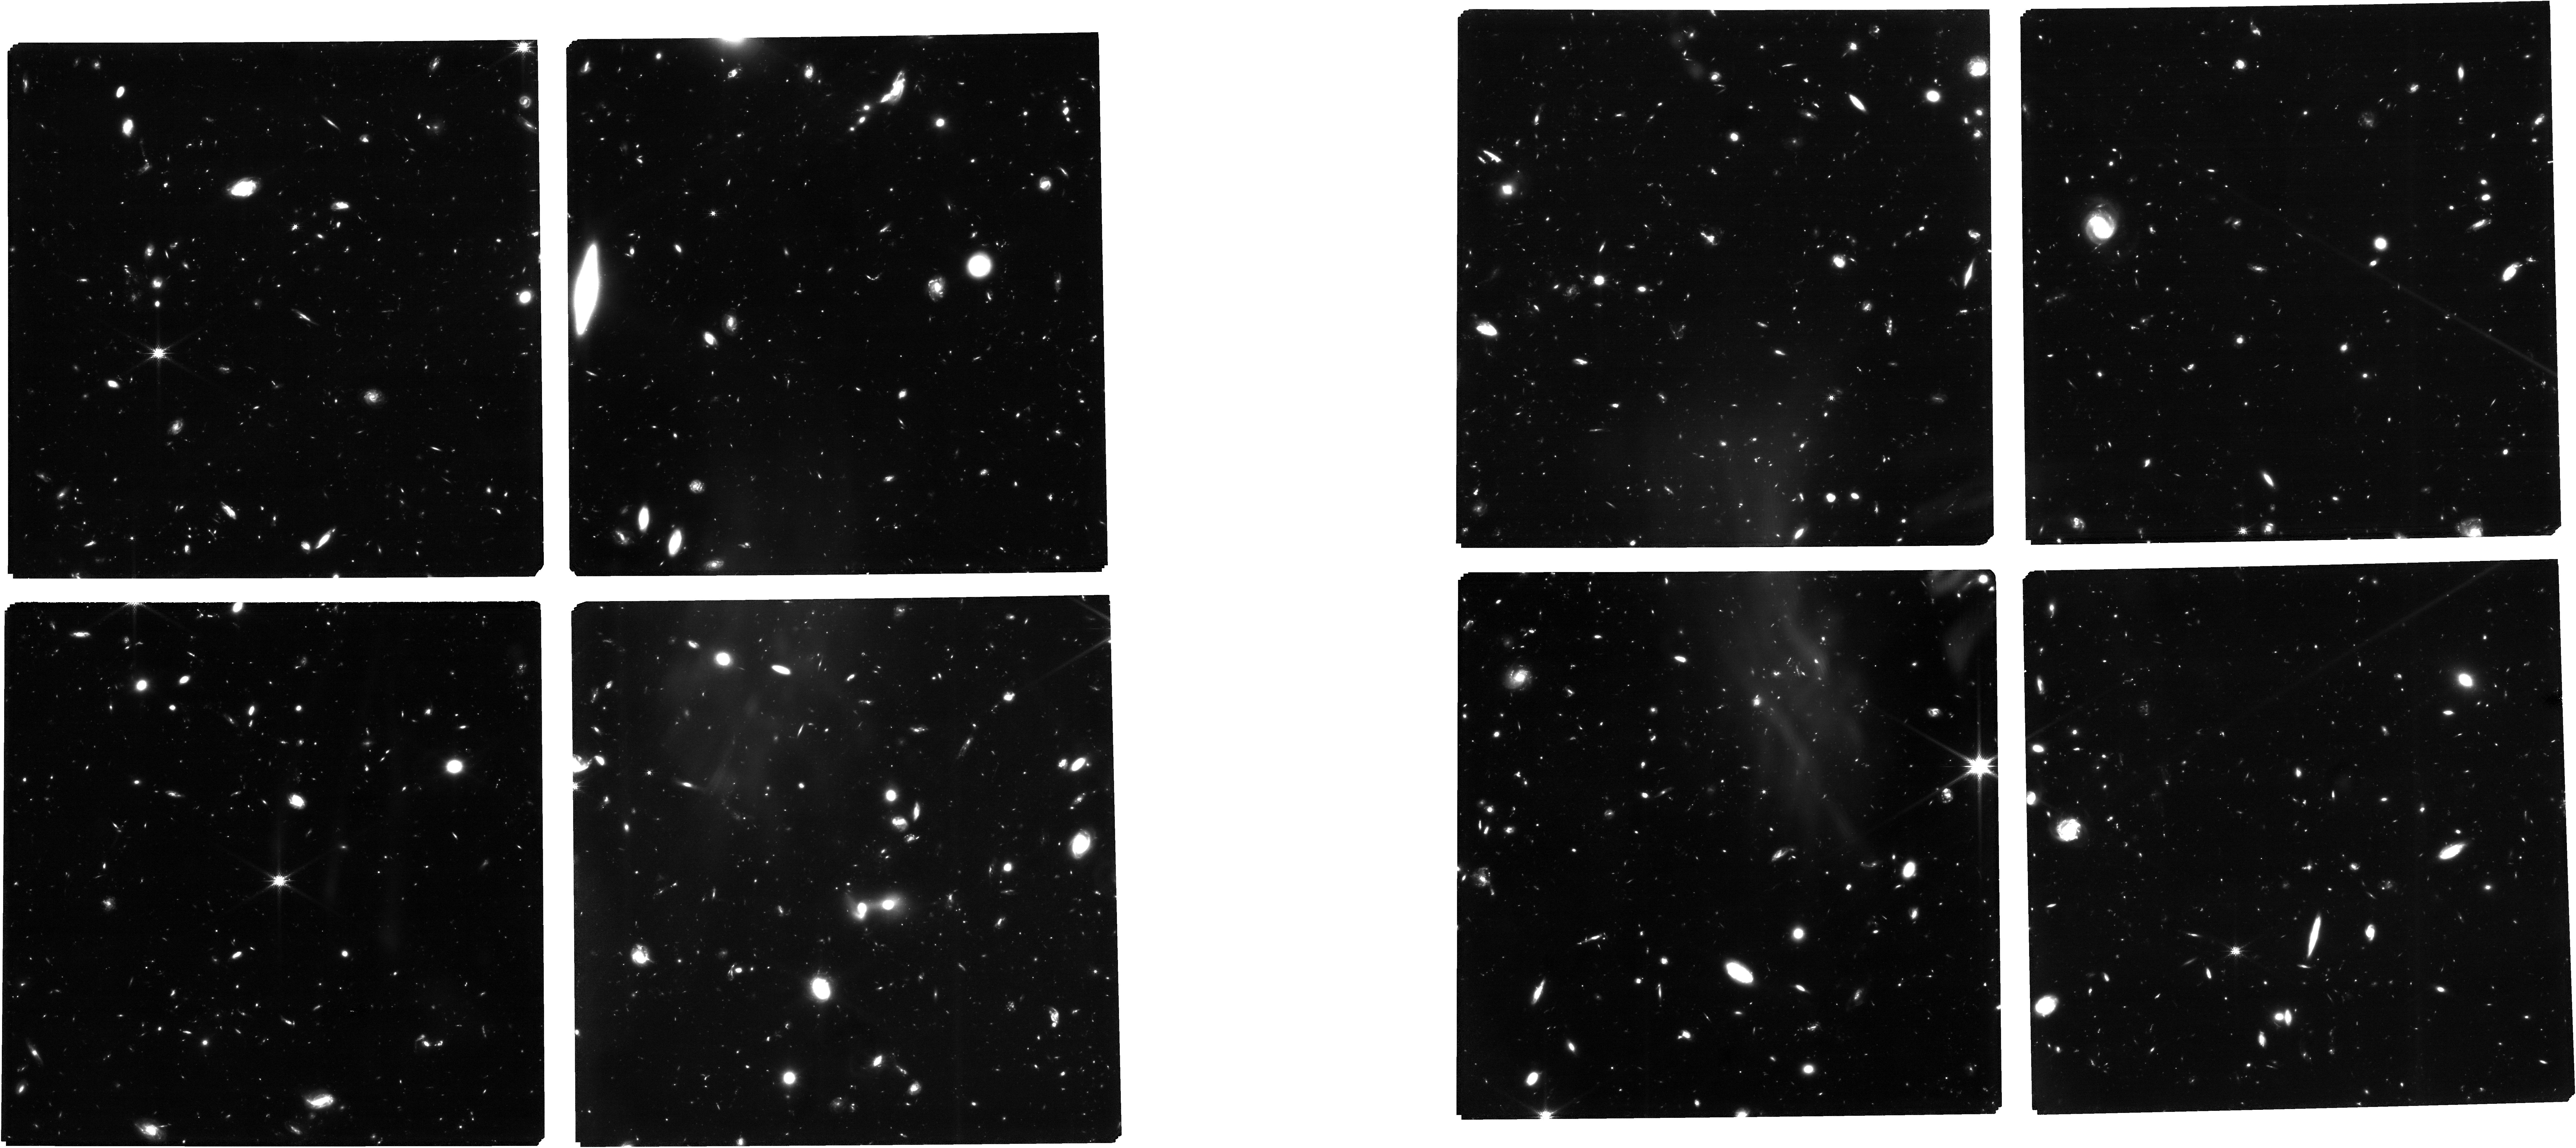
Target: DEEP-HST-V1-CLEAN. Instrument: NIRCAM. Filter: F150W. Exposure: 13.7 h. Observation ID: jw01210-o001_t002_nircam_clear-f150w

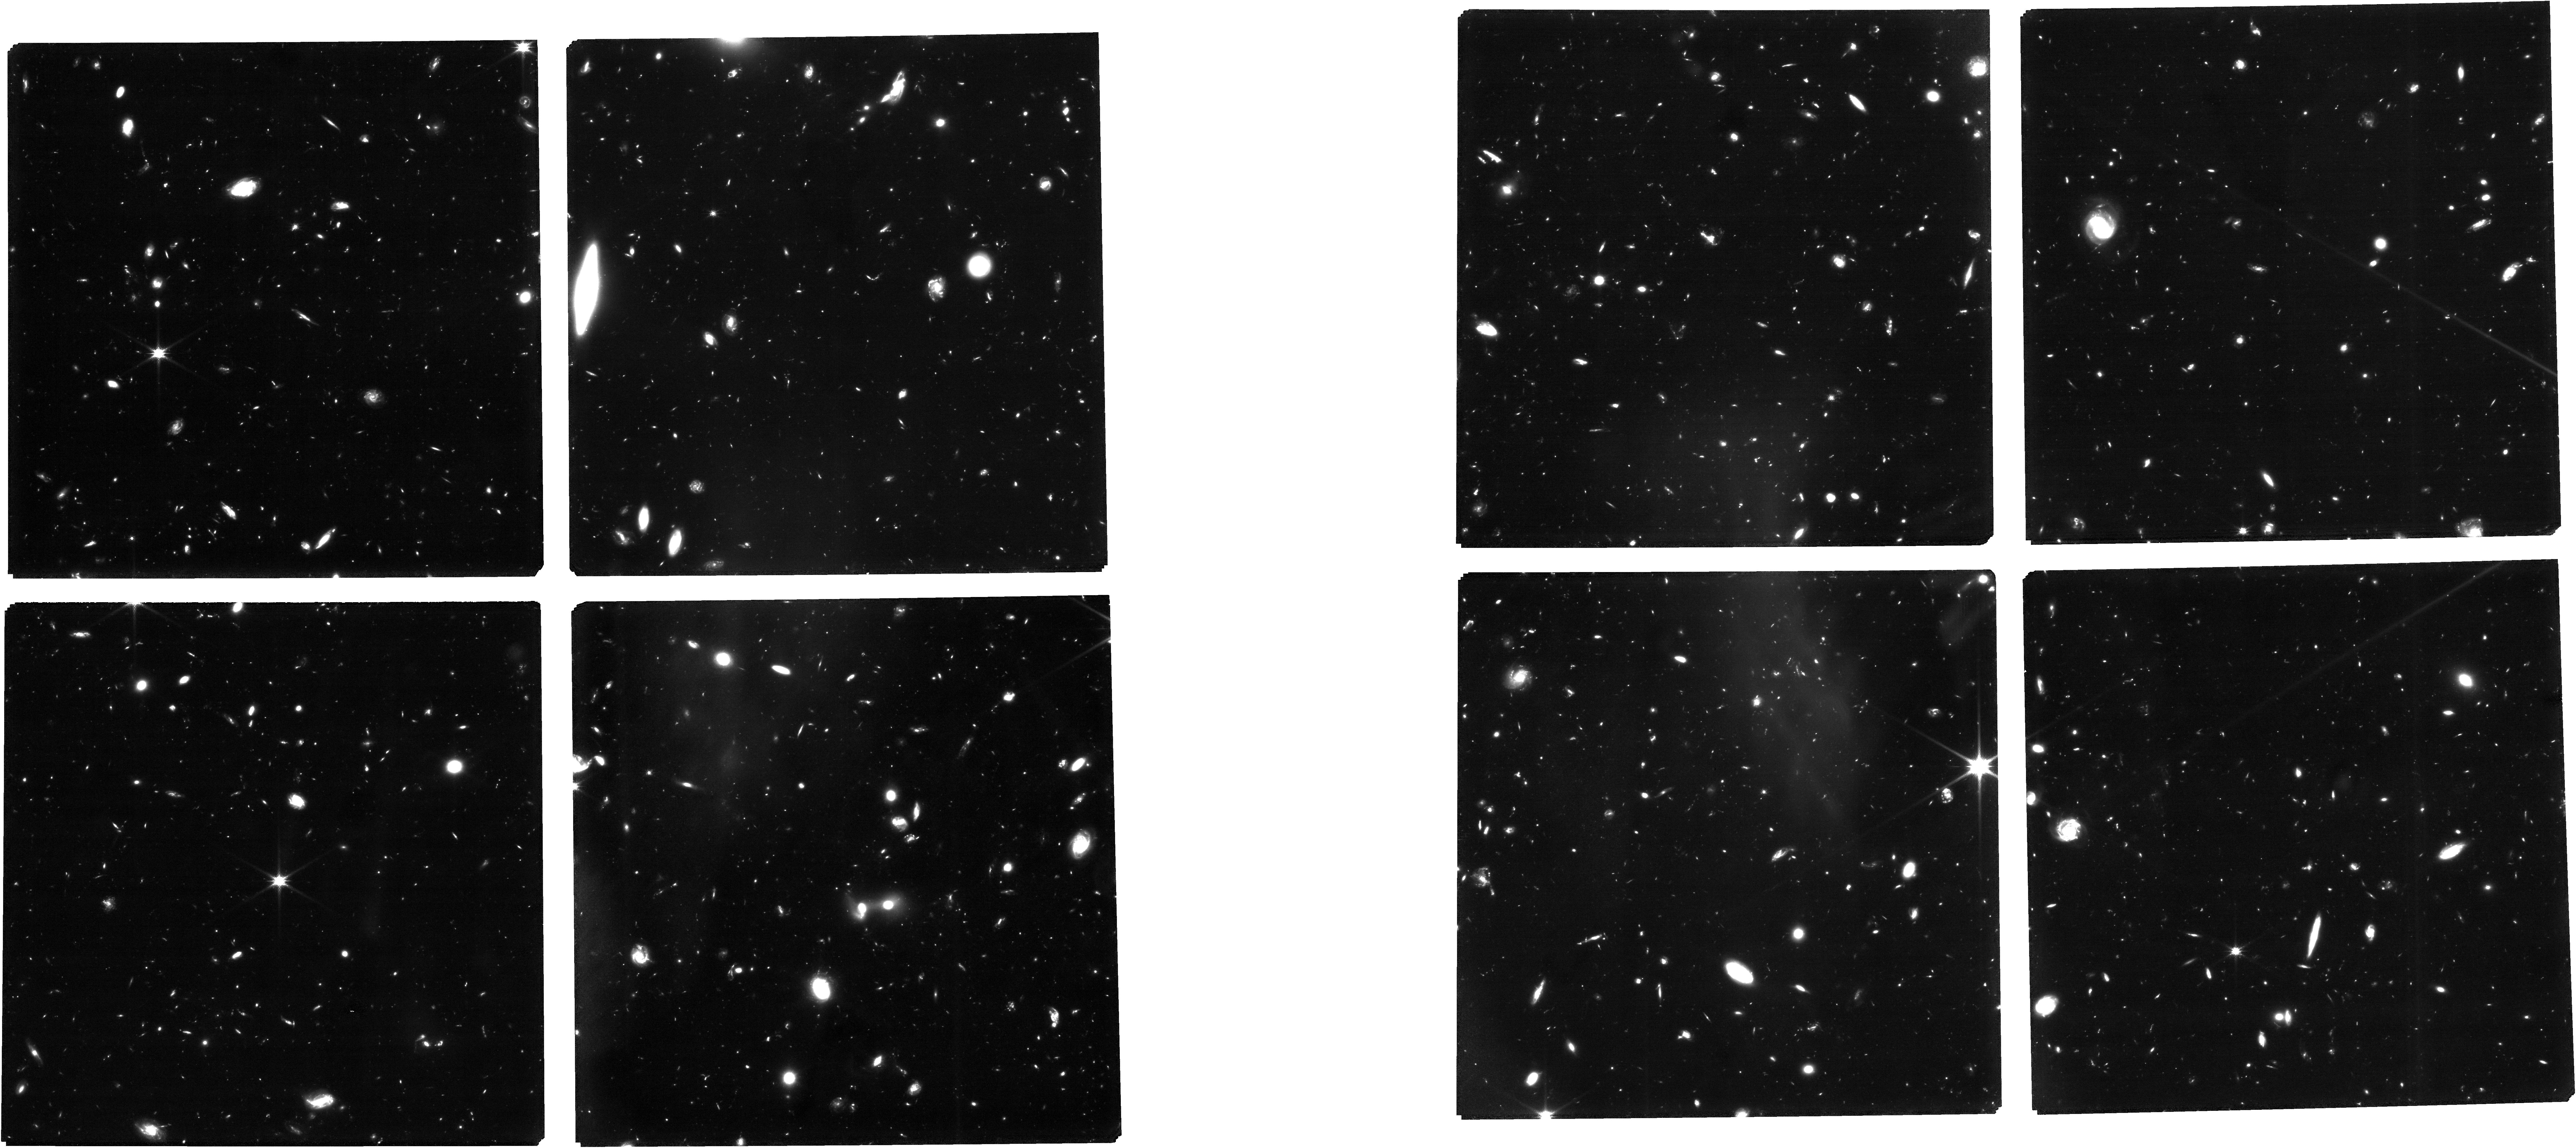
Target: DEEP-HST-V1-CLEAN. Instrument: NIRCAM. Filter: F115W. Exposure: 18.3 h. Observation ID: jw01210-o001_t002_nircam_clear-f115w

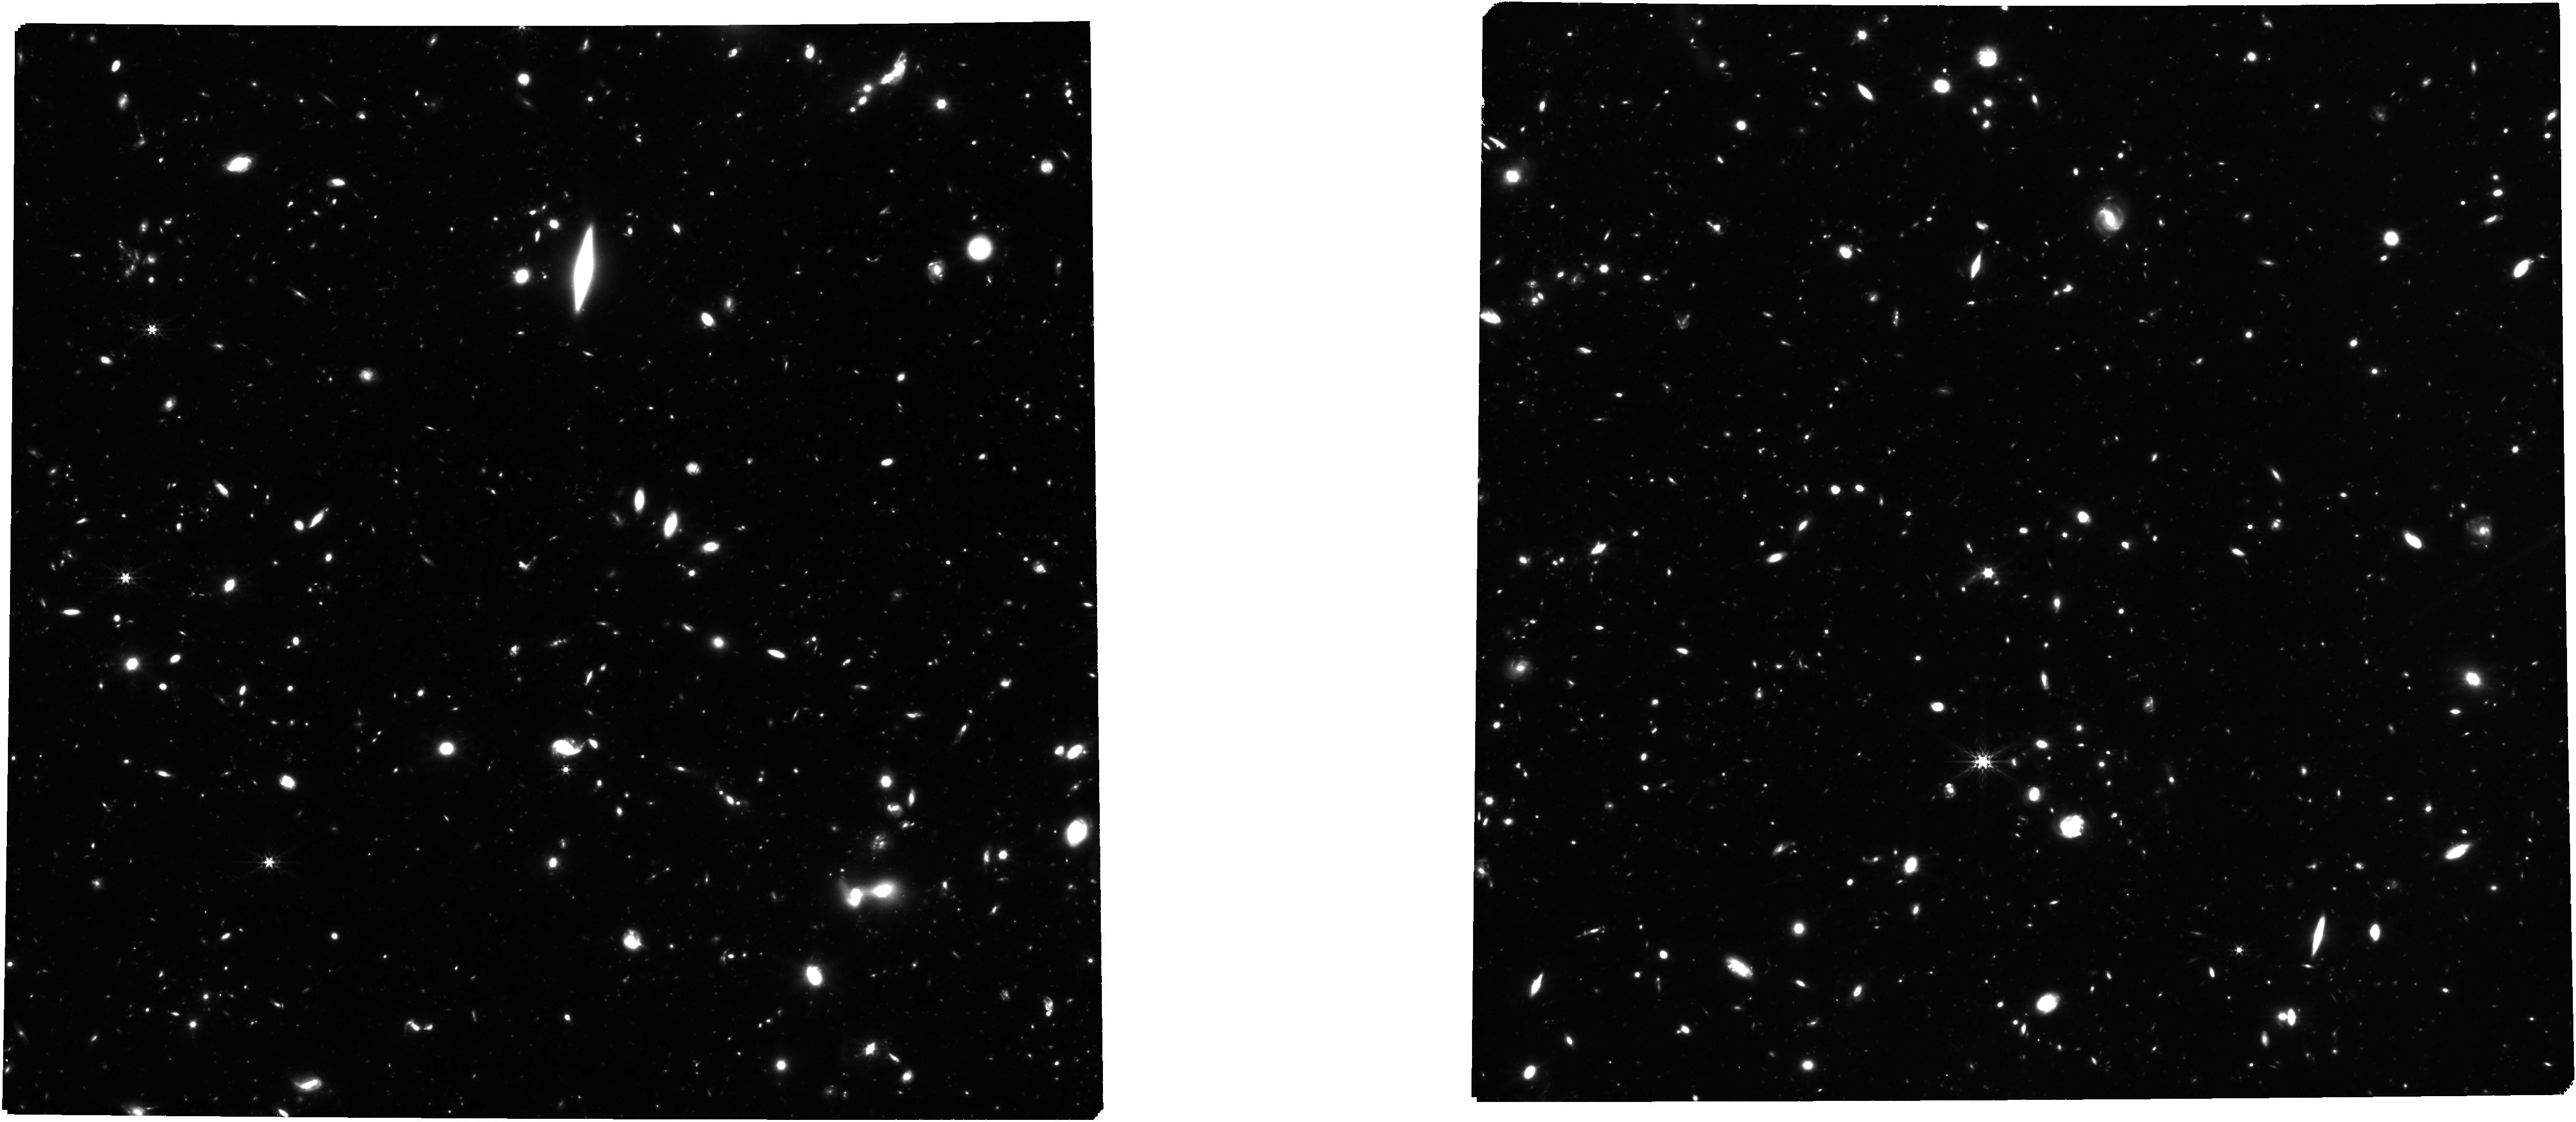
Target: DEEP-HST-V1-CLEAN. Instrument: NIRCAM. Filter: F356W. Exposure: 9.2 h. Observation ID: jw01210-o001_t002_nircam_clear-f356w

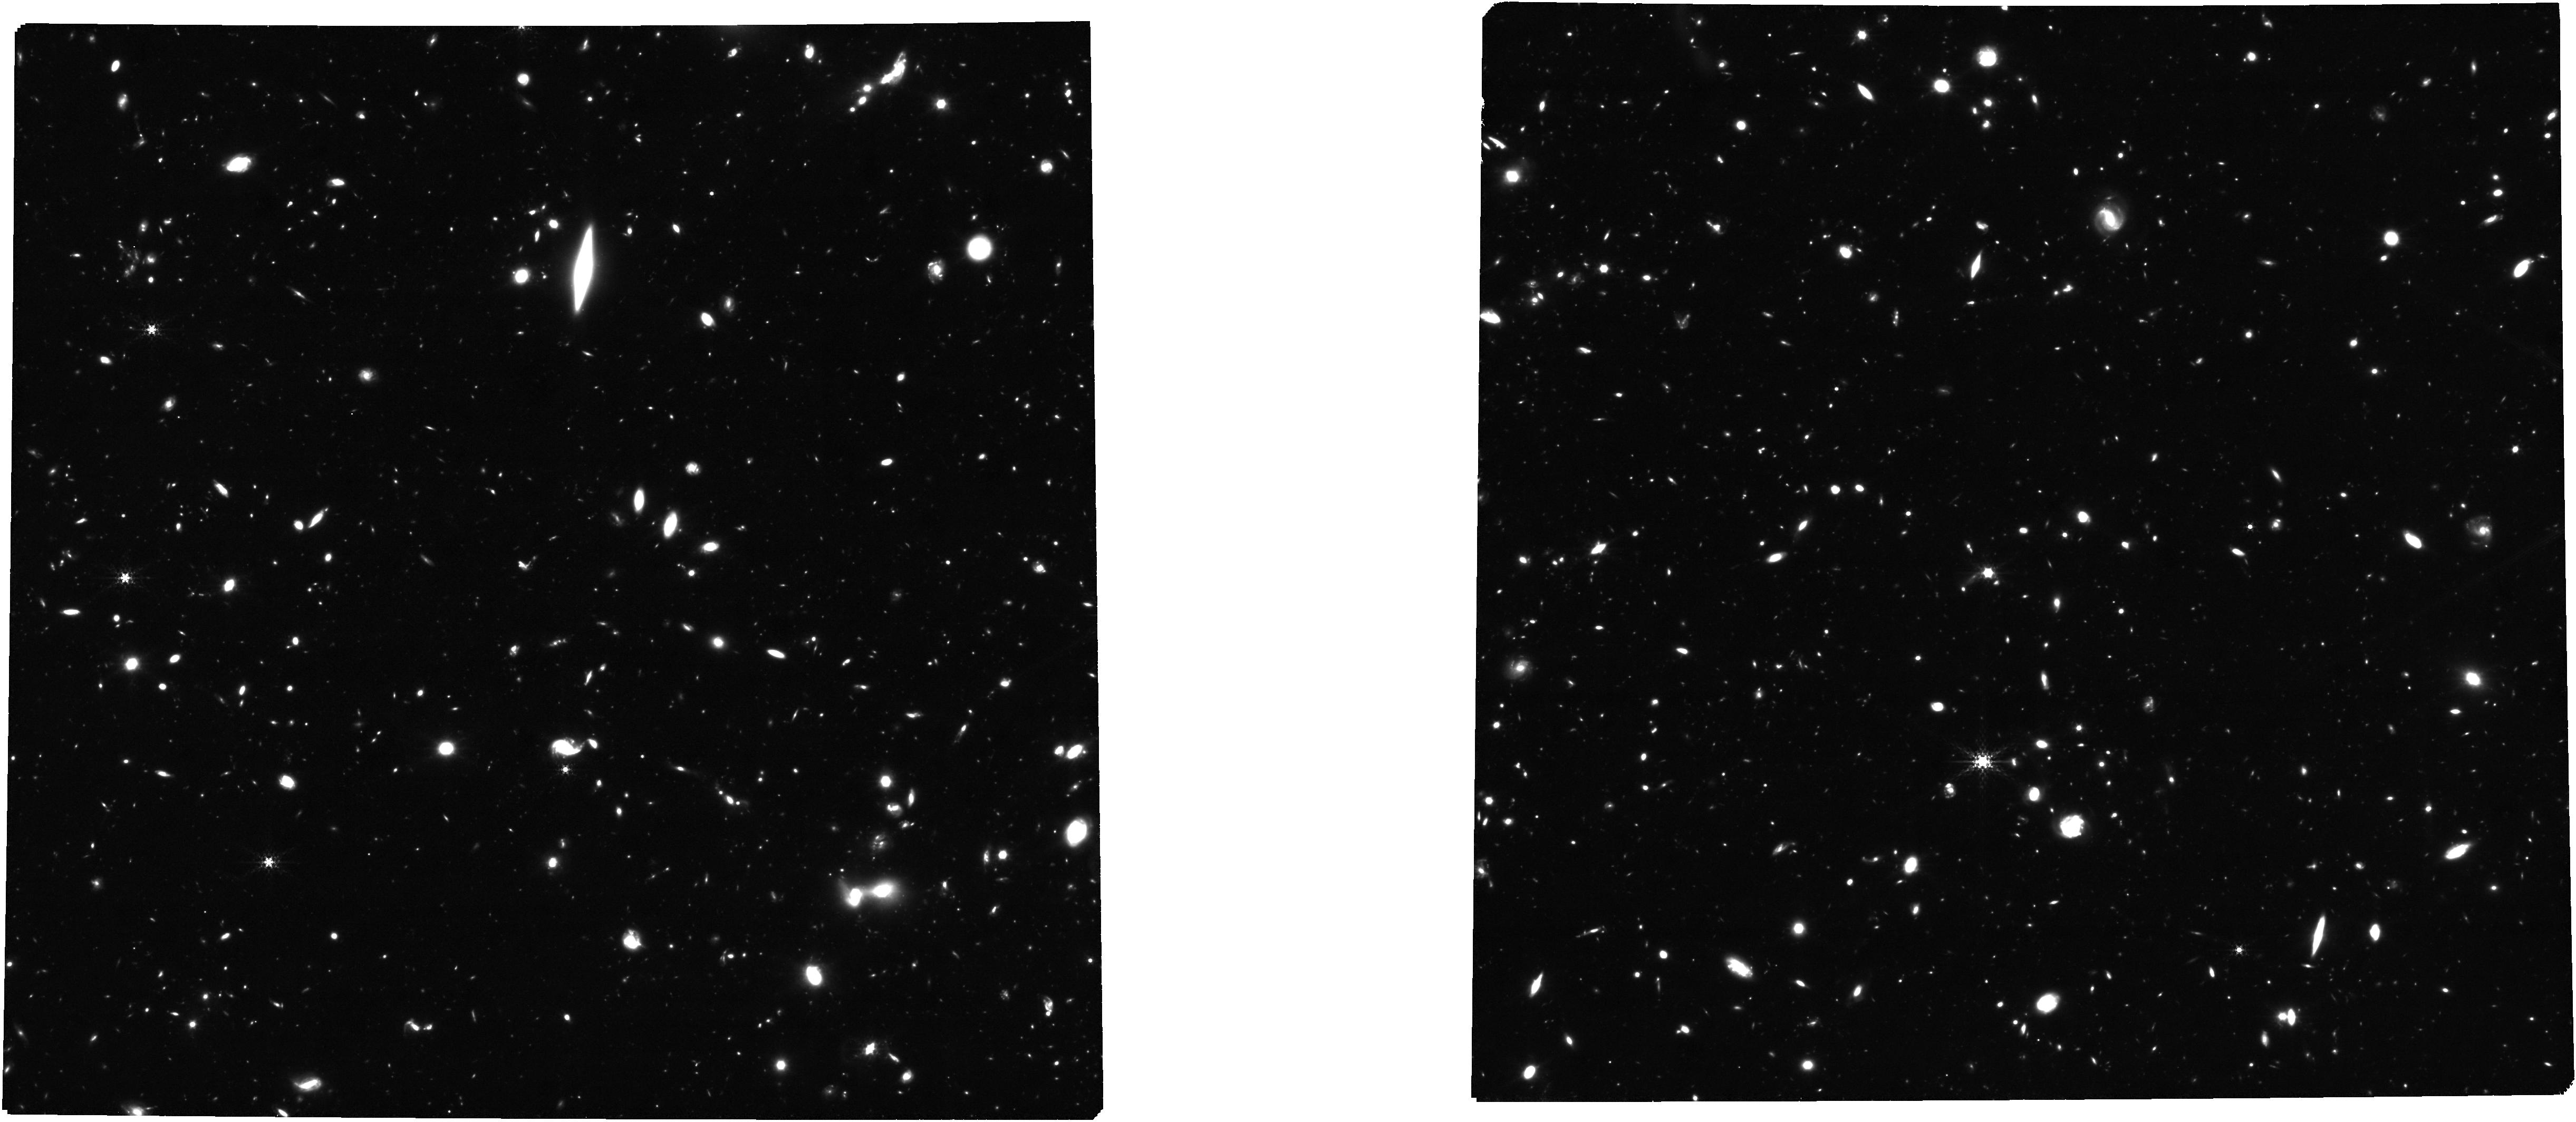
Target: DEEP-HST-V1-CLEAN. Instrument: NIRCAM. Filter: F335M. Exposure: 6.9 h. Observation ID: jw01210-o001_t002_nircam_clear-f335m

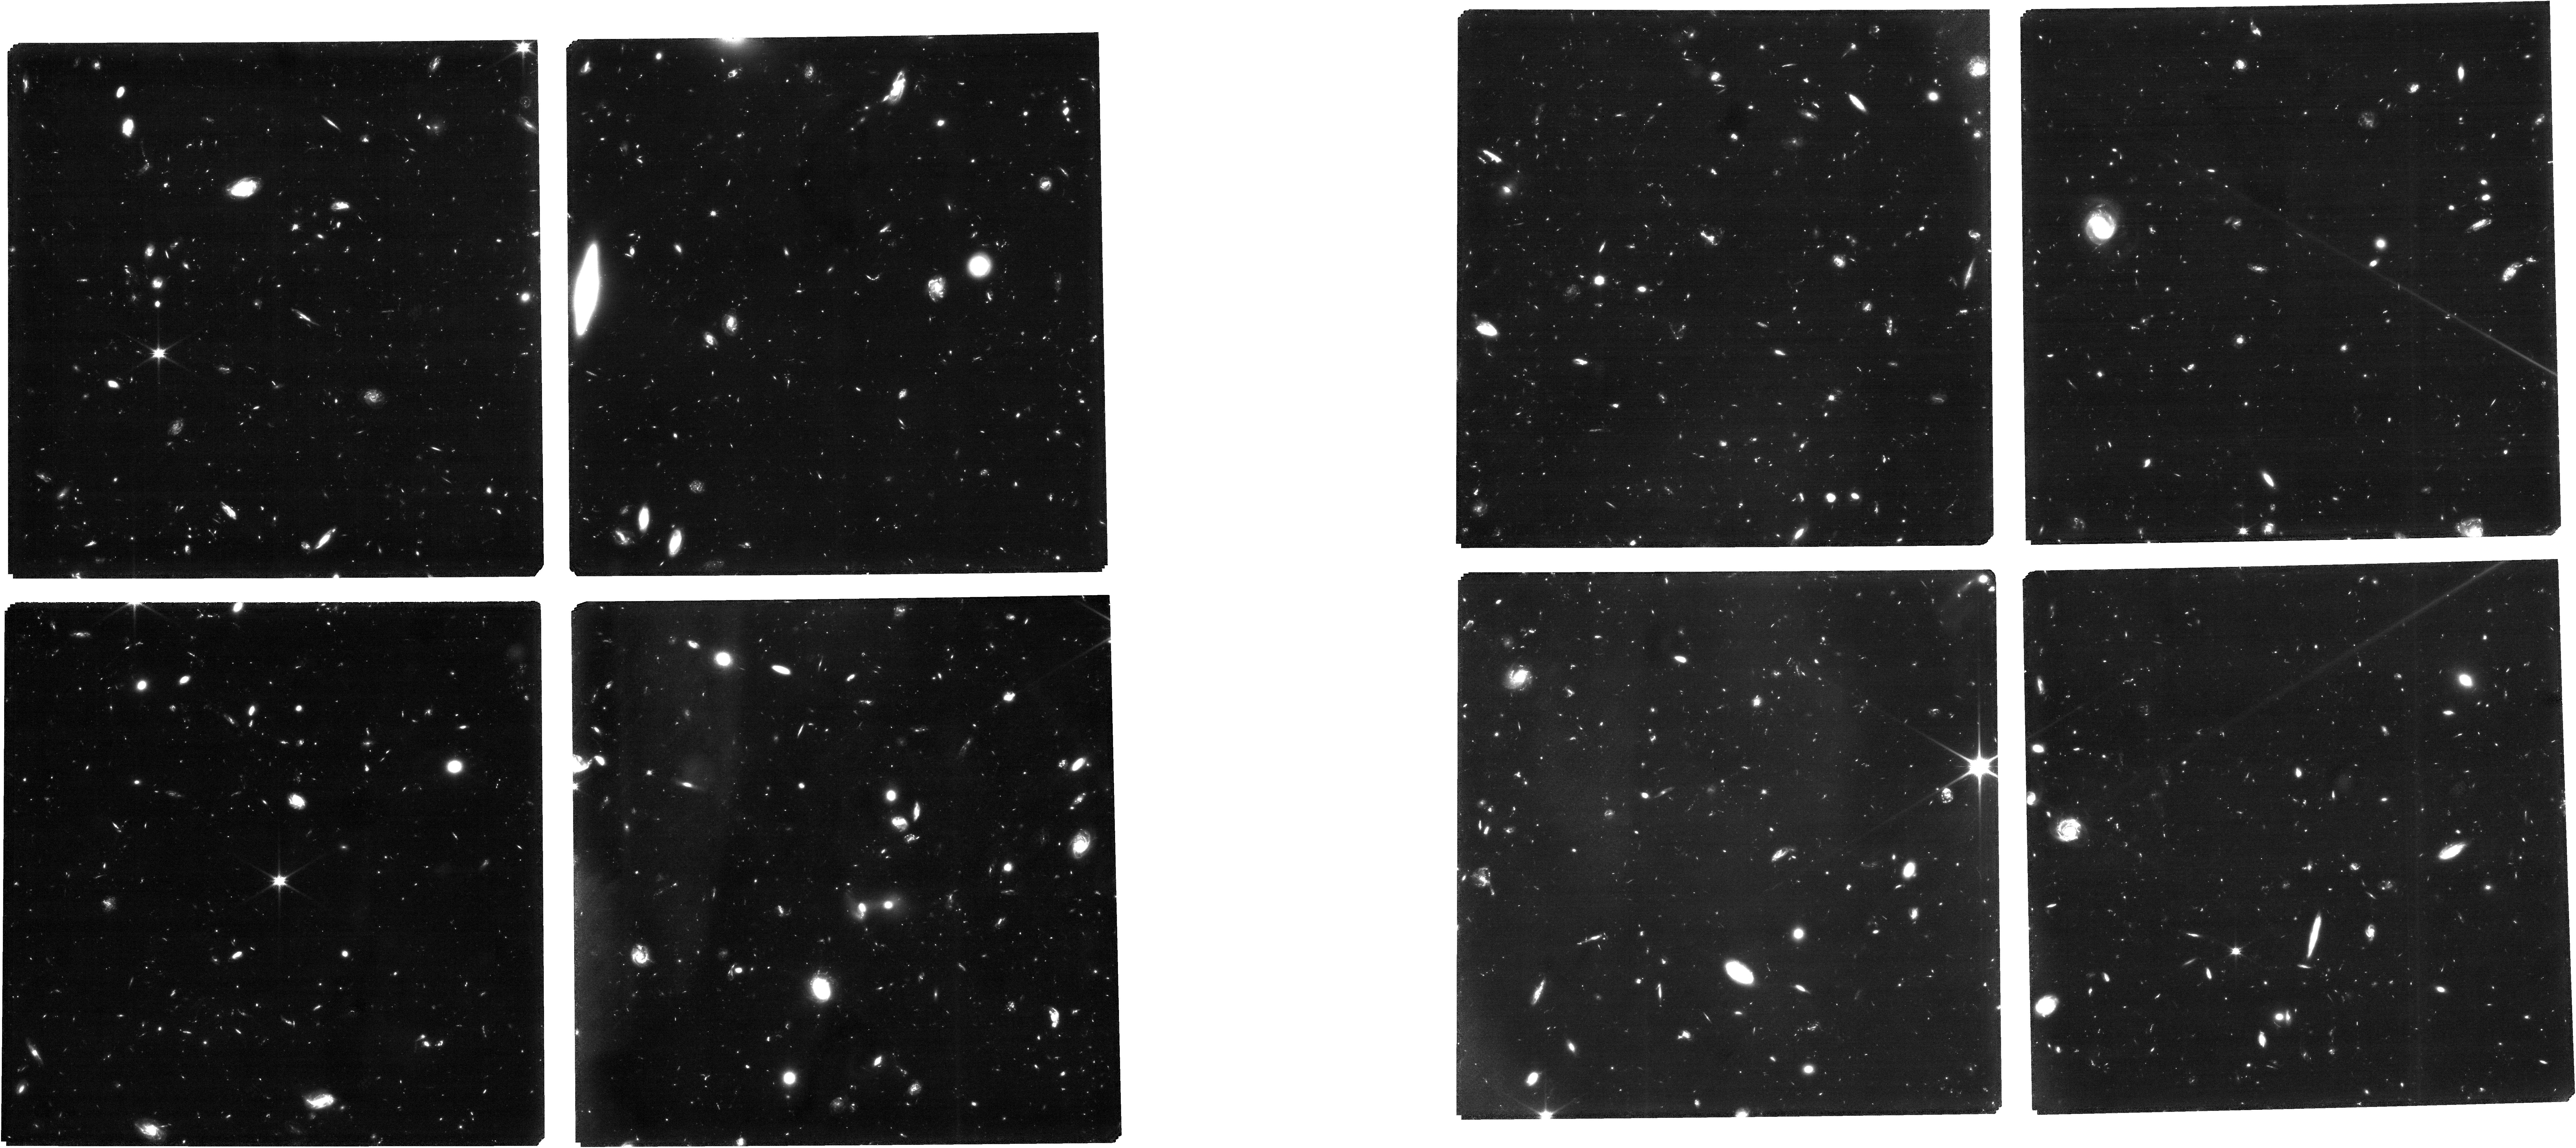
Target: DEEP-HST-V1-CLEAN. Instrument: NIRCAM. Filter: F090W. Exposure: 13.7 h. Observation ID: jw01210-o001_t002_nircam_clear-f090w

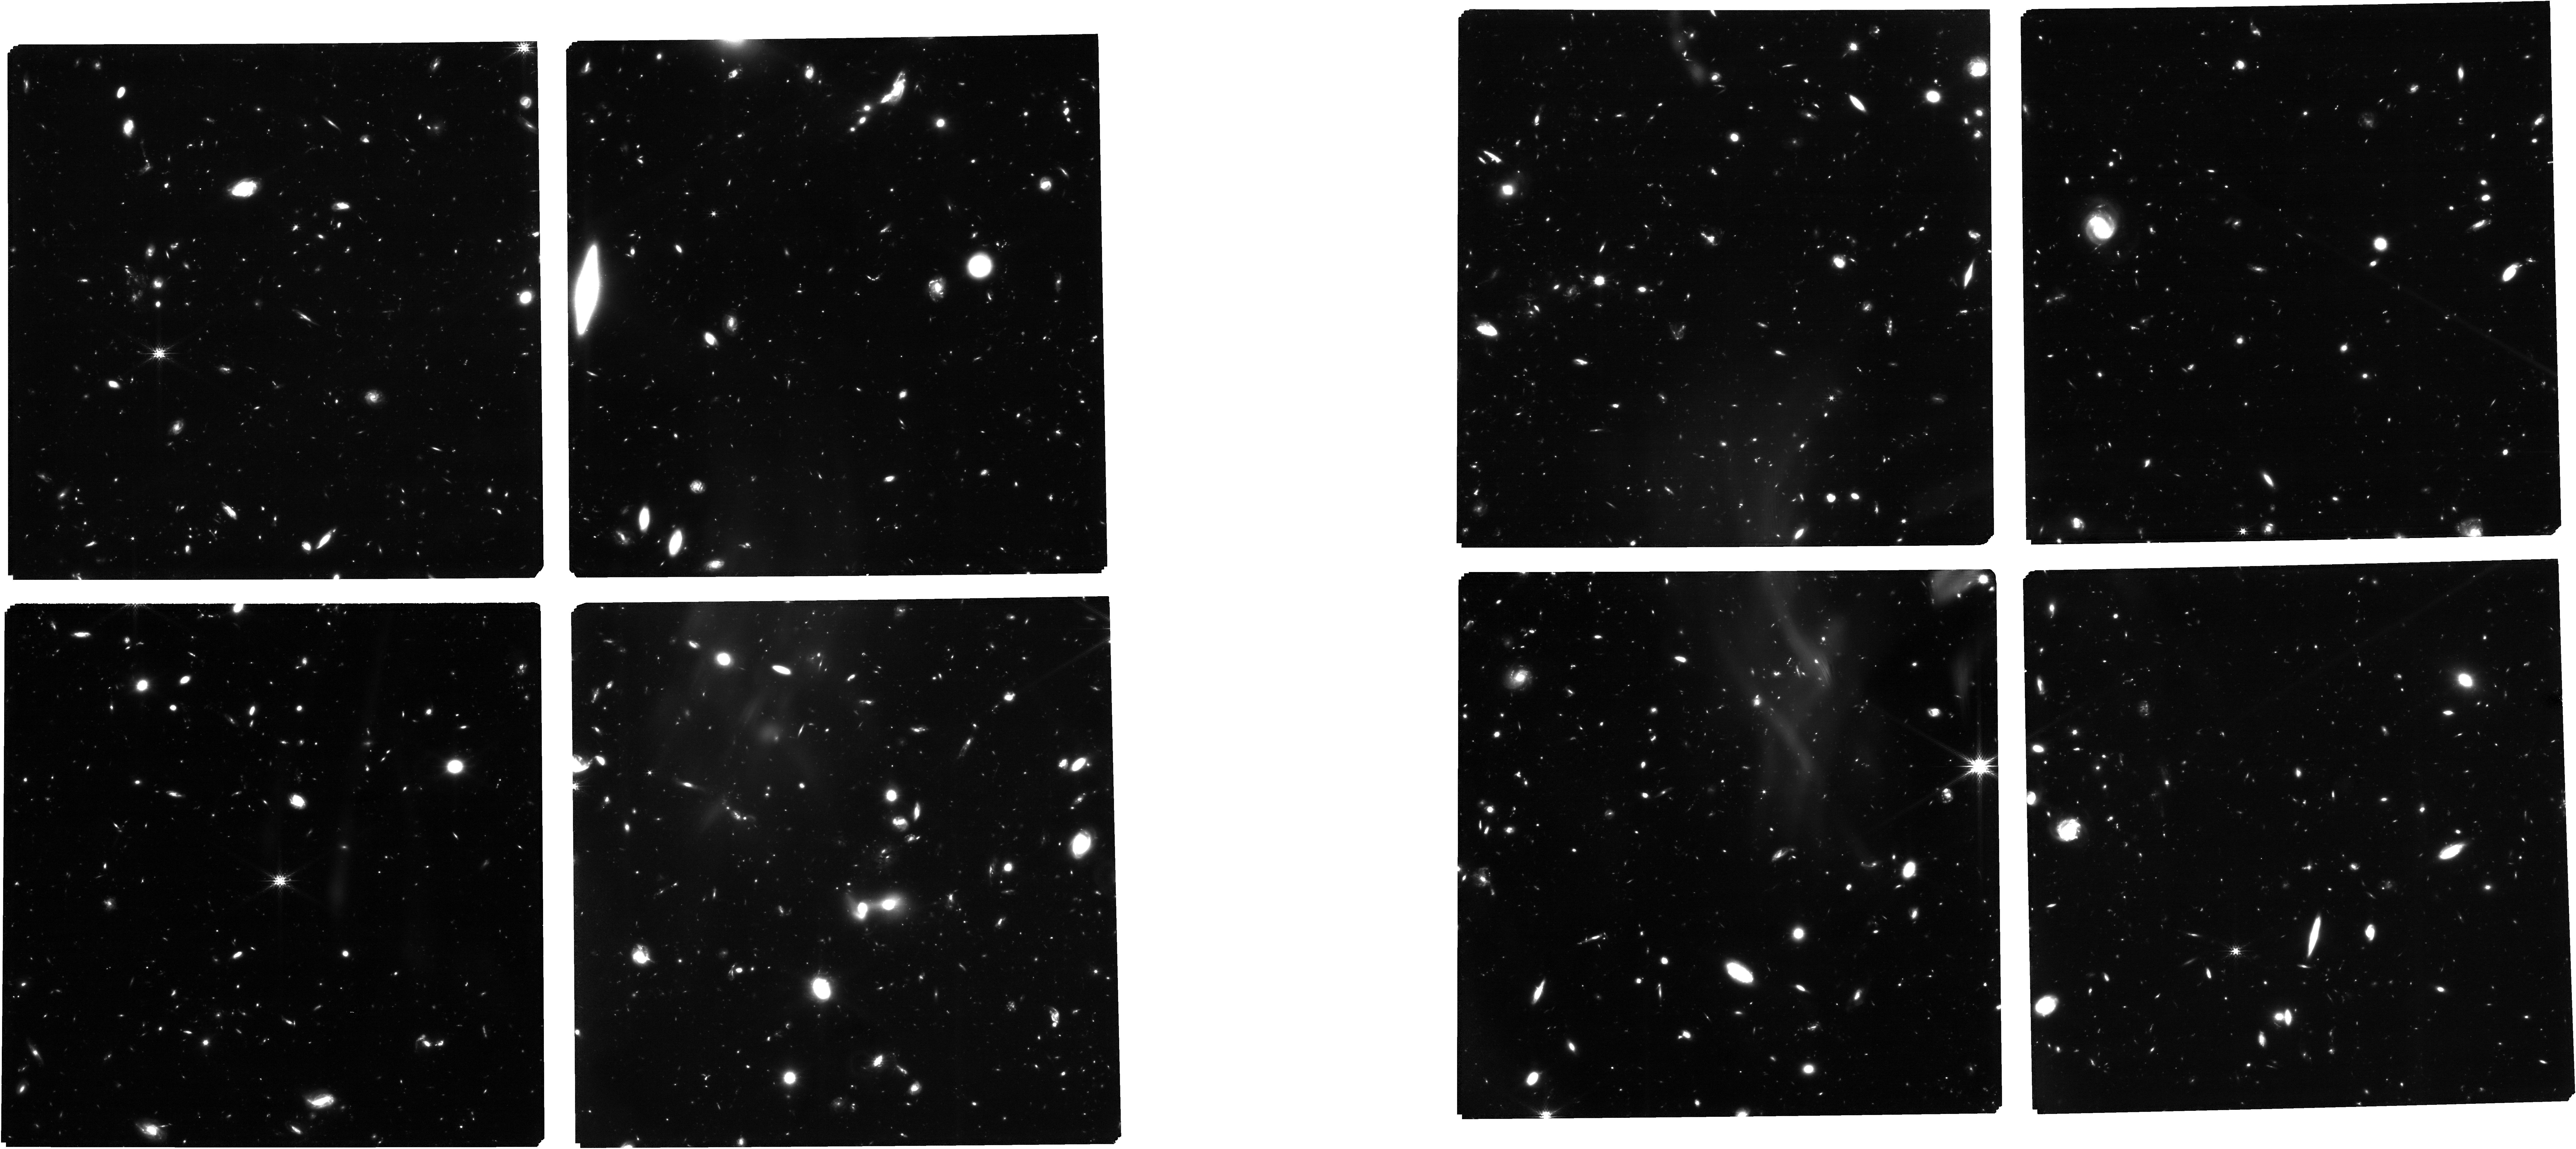
Target: DEEP-HST-V1-CLEAN. Instrument: NIRCAM. Filter: F200W. Exposure: 9.2 h. Observation ID: jw01210-o001_t002_nircam_clear-f200w

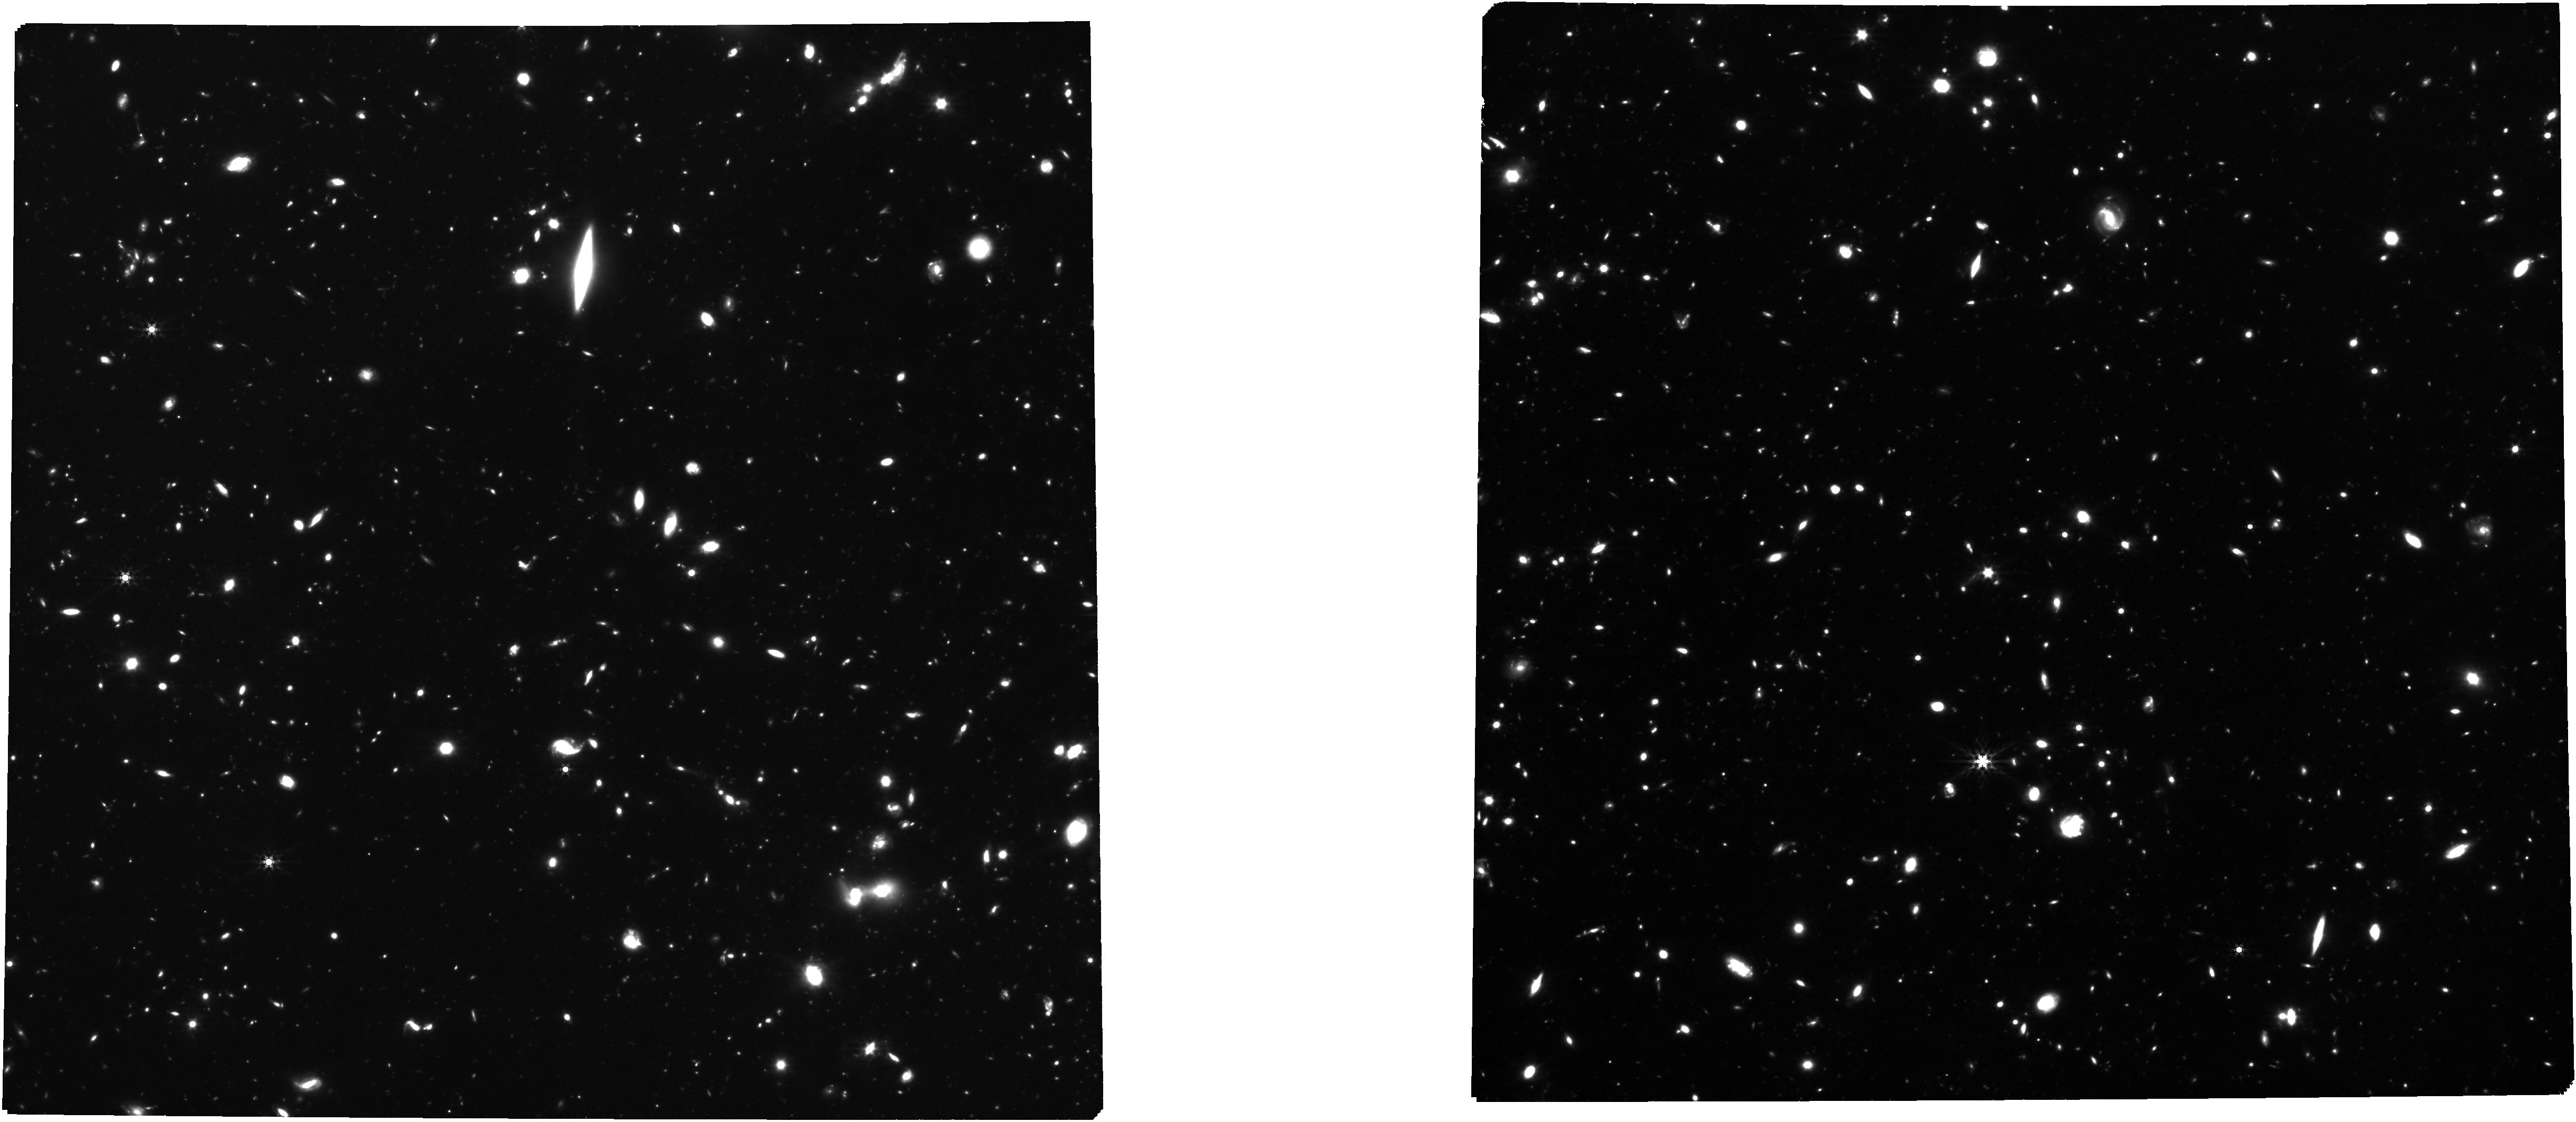
Target: DEEP-HST-V1-CLEAN. Instrument: NIRCAM. Filter: F444W. Exposure: 13.7 h. Observation ID: jw01210-o001_t002_nircam_clear-f444w

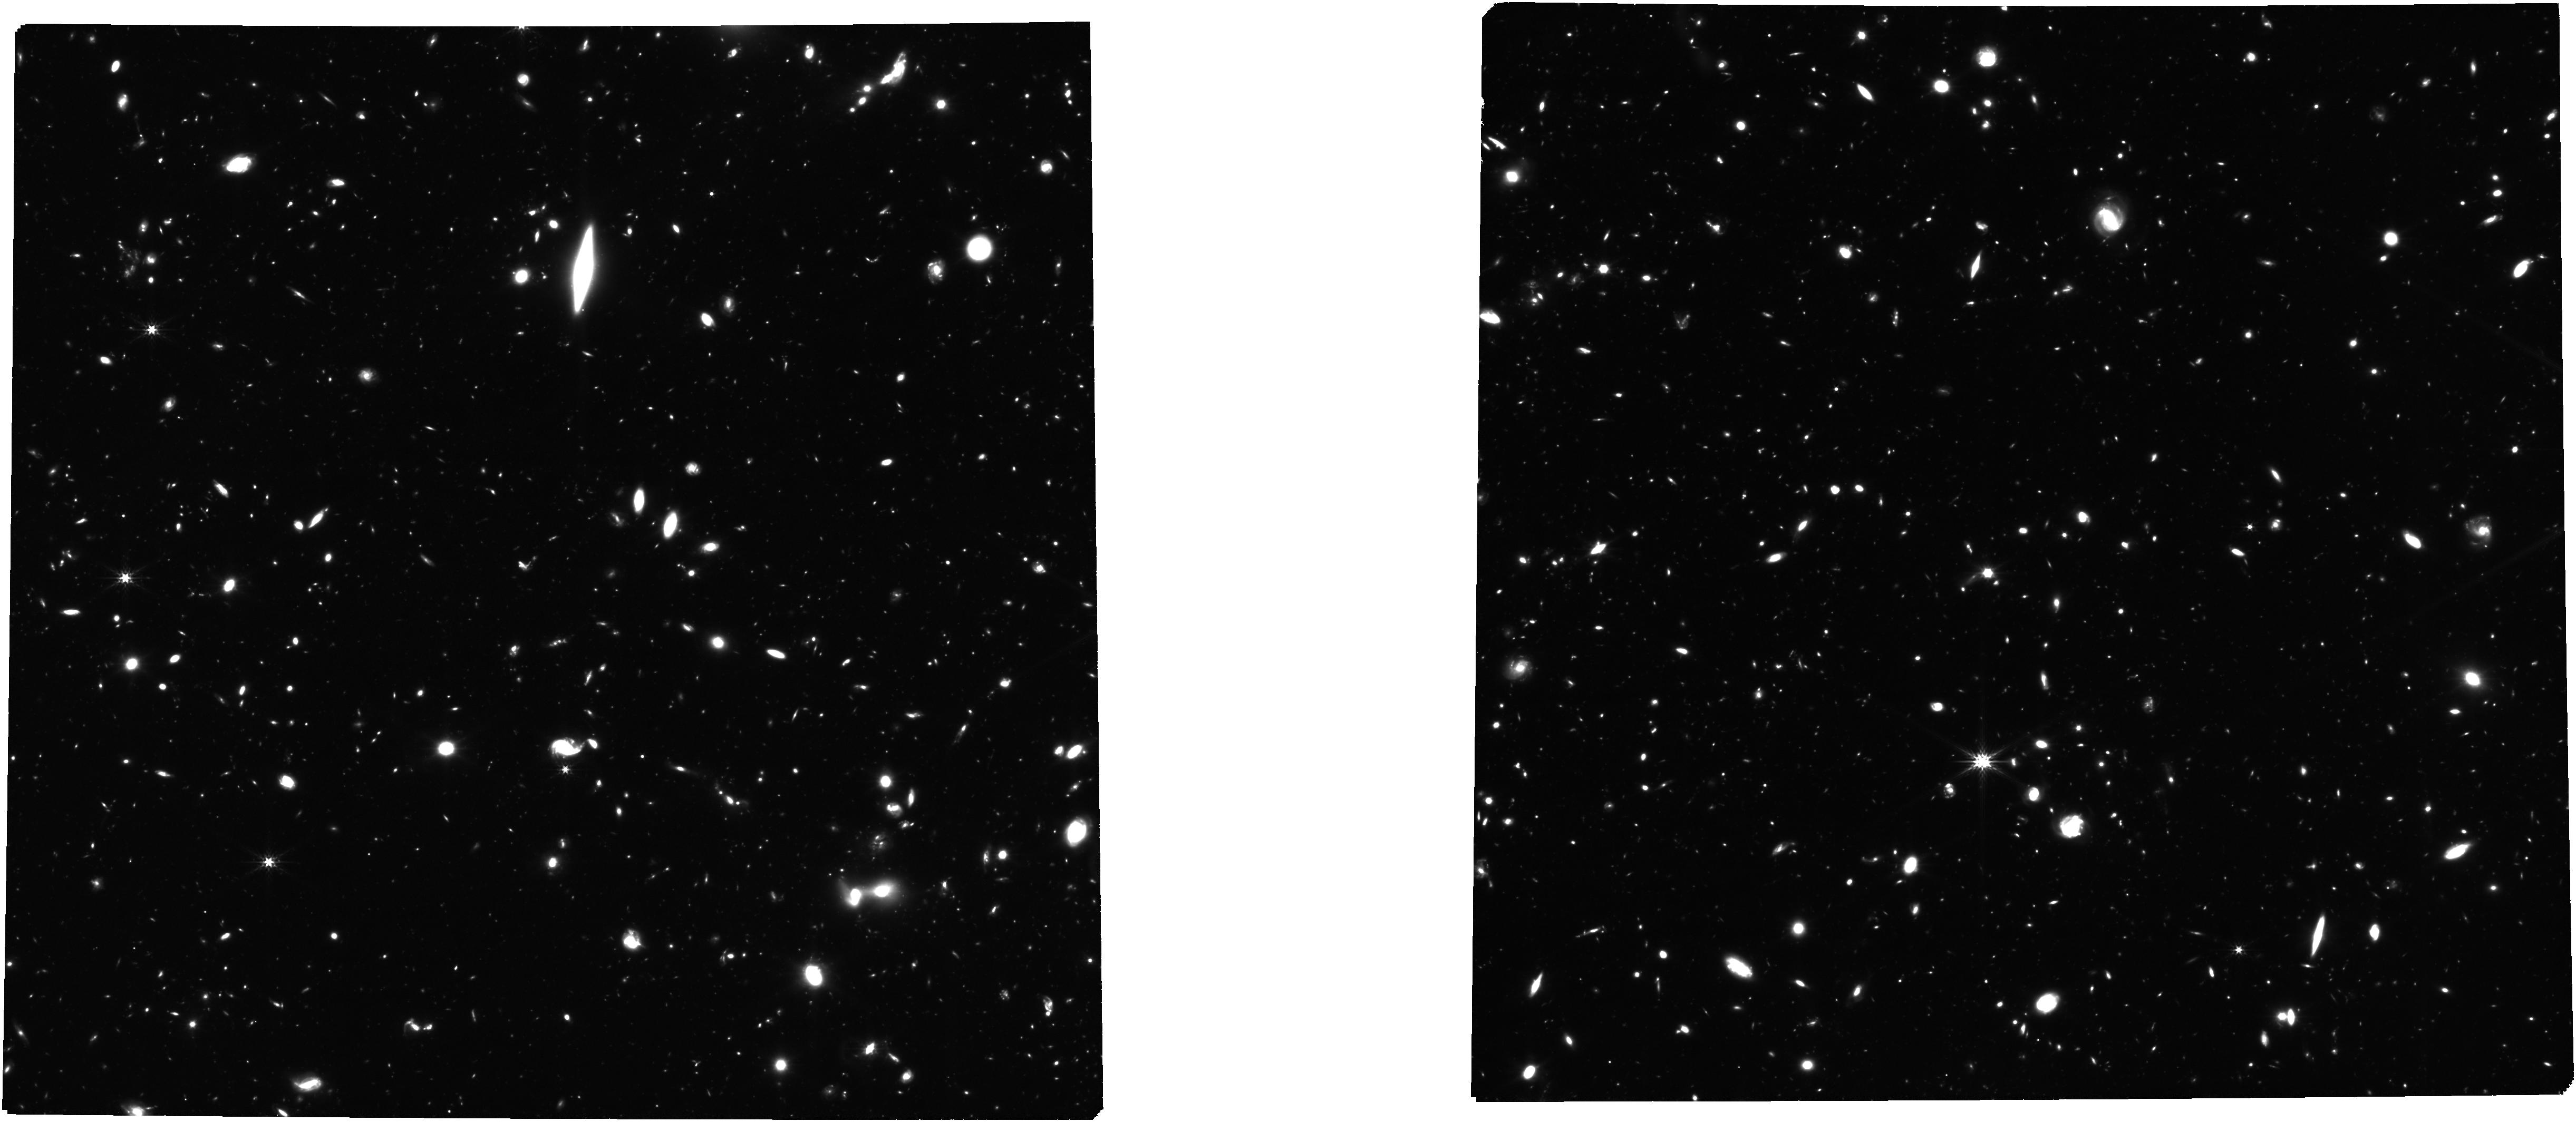
Target: DEEP-HST-V1-CLEAN. Instrument: NIRCAM. Filter: F277W. Exposure: 11.5 h. Observation ID: jw01210-o001_t002_nircam_clear-f277w

NIRCam-NIRSpec galaxy assembly survey - GOODS-S - part #1b (PI: Luetzgendorf, Nora)

We will conduct an ambitious deep-field survey to study the formation and evolution of galaxies from z ≥ 12 to z ∼ 2. Our program combines NIRSpec, NIRCam, and MIRI data, alongside the deepest data from HST, Chandra, ALMA, and JVLA, to produce an unprecedented view of high-redshift galaxies. The program is a collaboration of the NIRSpec and NIRCam GTO teams, and it combines imaging and spectroscopy as well as full use of coordinated parallel observations to get the best out of all three instruments. Indeed, to pursue a detailed understanding of galaxy evolution, the combination of imaging and spectroscopy is critical. By bringing these data sets together on a single field, we will carry out systematic investigations far beyond the sum of the parts. This survey will provide the rest-frame optical data of sufficient area, depth, and spectral resolutions to map galaxy population properties, including the joint distribution of stellar mass, luminosity, star formation rate, stellar ages, sizes, metallicity, nuclear activity, gas kinematics, and outflows, over a wide range of redshifts. Broadly speaking, spectroscopy (at R = 100, 1000, and 2700) provides precise and robust redshifts, measurement of the stellar continuum, and emission lines to z ∼ 10 and beyond. The emission lines allow us to diagnose the galaxies’ star formation rate (SFR), metallicities, chemical abundances, the ISM dust-reddening, and the ISM excitation, including signatures of AGNs. Low-resolution spectroscopy (R=100) for the brighter objects can also diagnose the stellar populations (especially the stellar age distribution). High-resolution spectroscopy (R=2700) can diagnose internal galaxy kinematics and outflows. The multi-wavelength NIRCam imaging will allow the detection, selection and characterization of galaxies to z = 15 and perhaps beyond. It will determine colors, morphological structure, and color gradients, while supplying photometric redshifts, stellar mass, and star formation rate estimates along with measures of equivalent widths of the strongest emission lines. The depth reached is unparalleled and will lead to luminosity functions to substantially higher redshift and lower mass than can be done with HST. Deep MIRI imaging will enable a rest-frame infrared view of subset of our sample, testing the assumptions of our UV/optical modeling and revealing heavily obscured stellar populations and nuclear activity. Combination with external data from Chandra, JVLA, and ALMA will further explore nuclear activity and dusty star formation. We expect that this carefully constructed survey will provide a primary legacy dataset for many years to come. Warning: The pointing positions in this APT file are not yet final as the positions depend upon the field orientation which in turn depends on the as yet undetermined date of observation. Additionally, the NIRSpec MOS target catalog included in this APT file is a placeholder for the actual catalog that will be revised depending upon the final pointing positions. An explanation of these issues and full field NIRSpec MOS target catalogs are available at https://issues.cosmos.esa.int/jwst-nirspecwiki/pages/viewpage.action?pageId=3473486